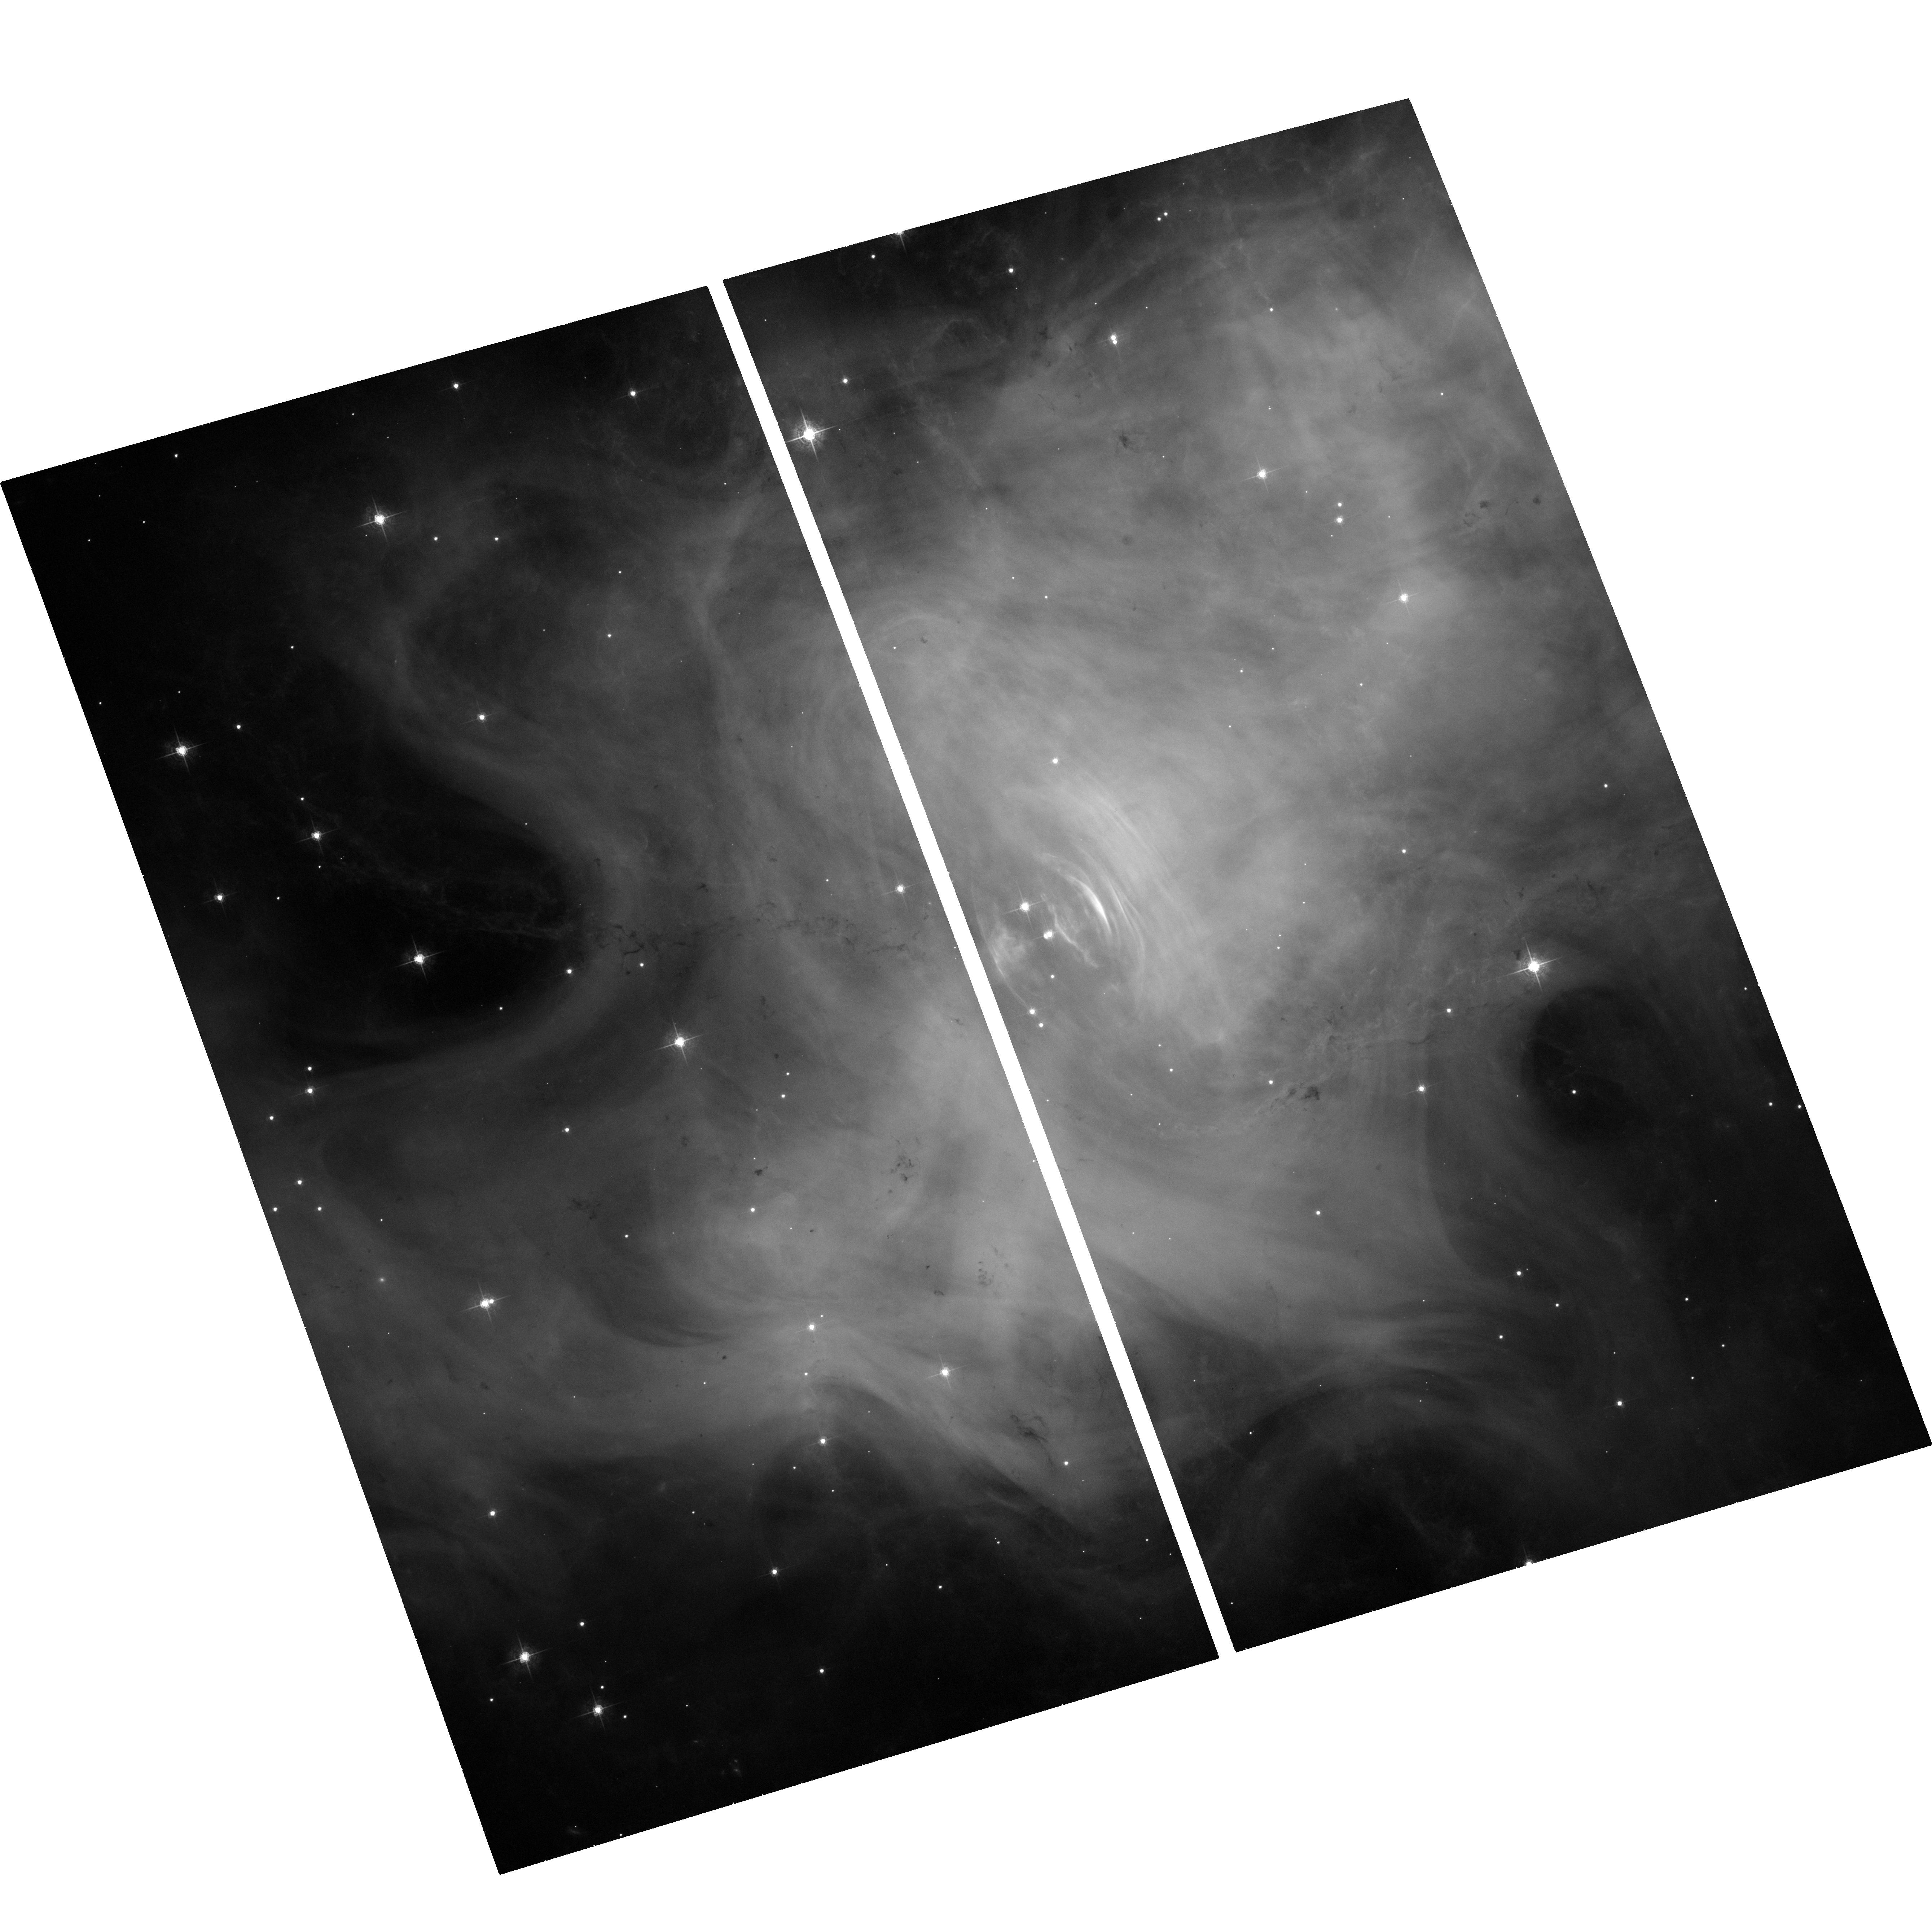
Target: CRAB-PSR-PWN. Instrument: ACS/WFC. Filter: F550M. Exposure: 35 min. Observation ID: hst_12434_01_acs_wfc_f550m_jbo301

Deciphering the Flare in the Crab Nebula: (PI: Lobanov, Andrei)

Physics of activity in the "wisps" of the Crab nebula remains poor understood, with shocks, in situ particle acceleration and magnetic field all proposed to be the driving factors. A recent flare in the Crab Nebula discovered with AGILE offers an excellent opportunity to shed the light on this issue. The flare has been successfully observed with Chandra, HST, and VLBI (EVN+MERLIN), with the flaring region (located at ~5" west from the Crab pulsar) remaining in a high state for over two months and showing a brightness temperature of >10^7 . Such a peculiar behavior is difficult to explain with the usual shock scenario. Instead it may imply a magnetic field build up or reconnection, which may turn out a common mechanism driving the activity in the "wisps" inside the Crab nebula. New observations with VLBI (23-24 November) and Chandra (27 November) are aiming at further investigating this possibility. We propose here to image the flaring region concurrently with the HST in order to be able to address radio-optical-X-ray spectral properties and also to study the evolution of the flaring region in all three bands by comparing the new images with the ones made during the previous round of concurrent observations (made about one month ago).